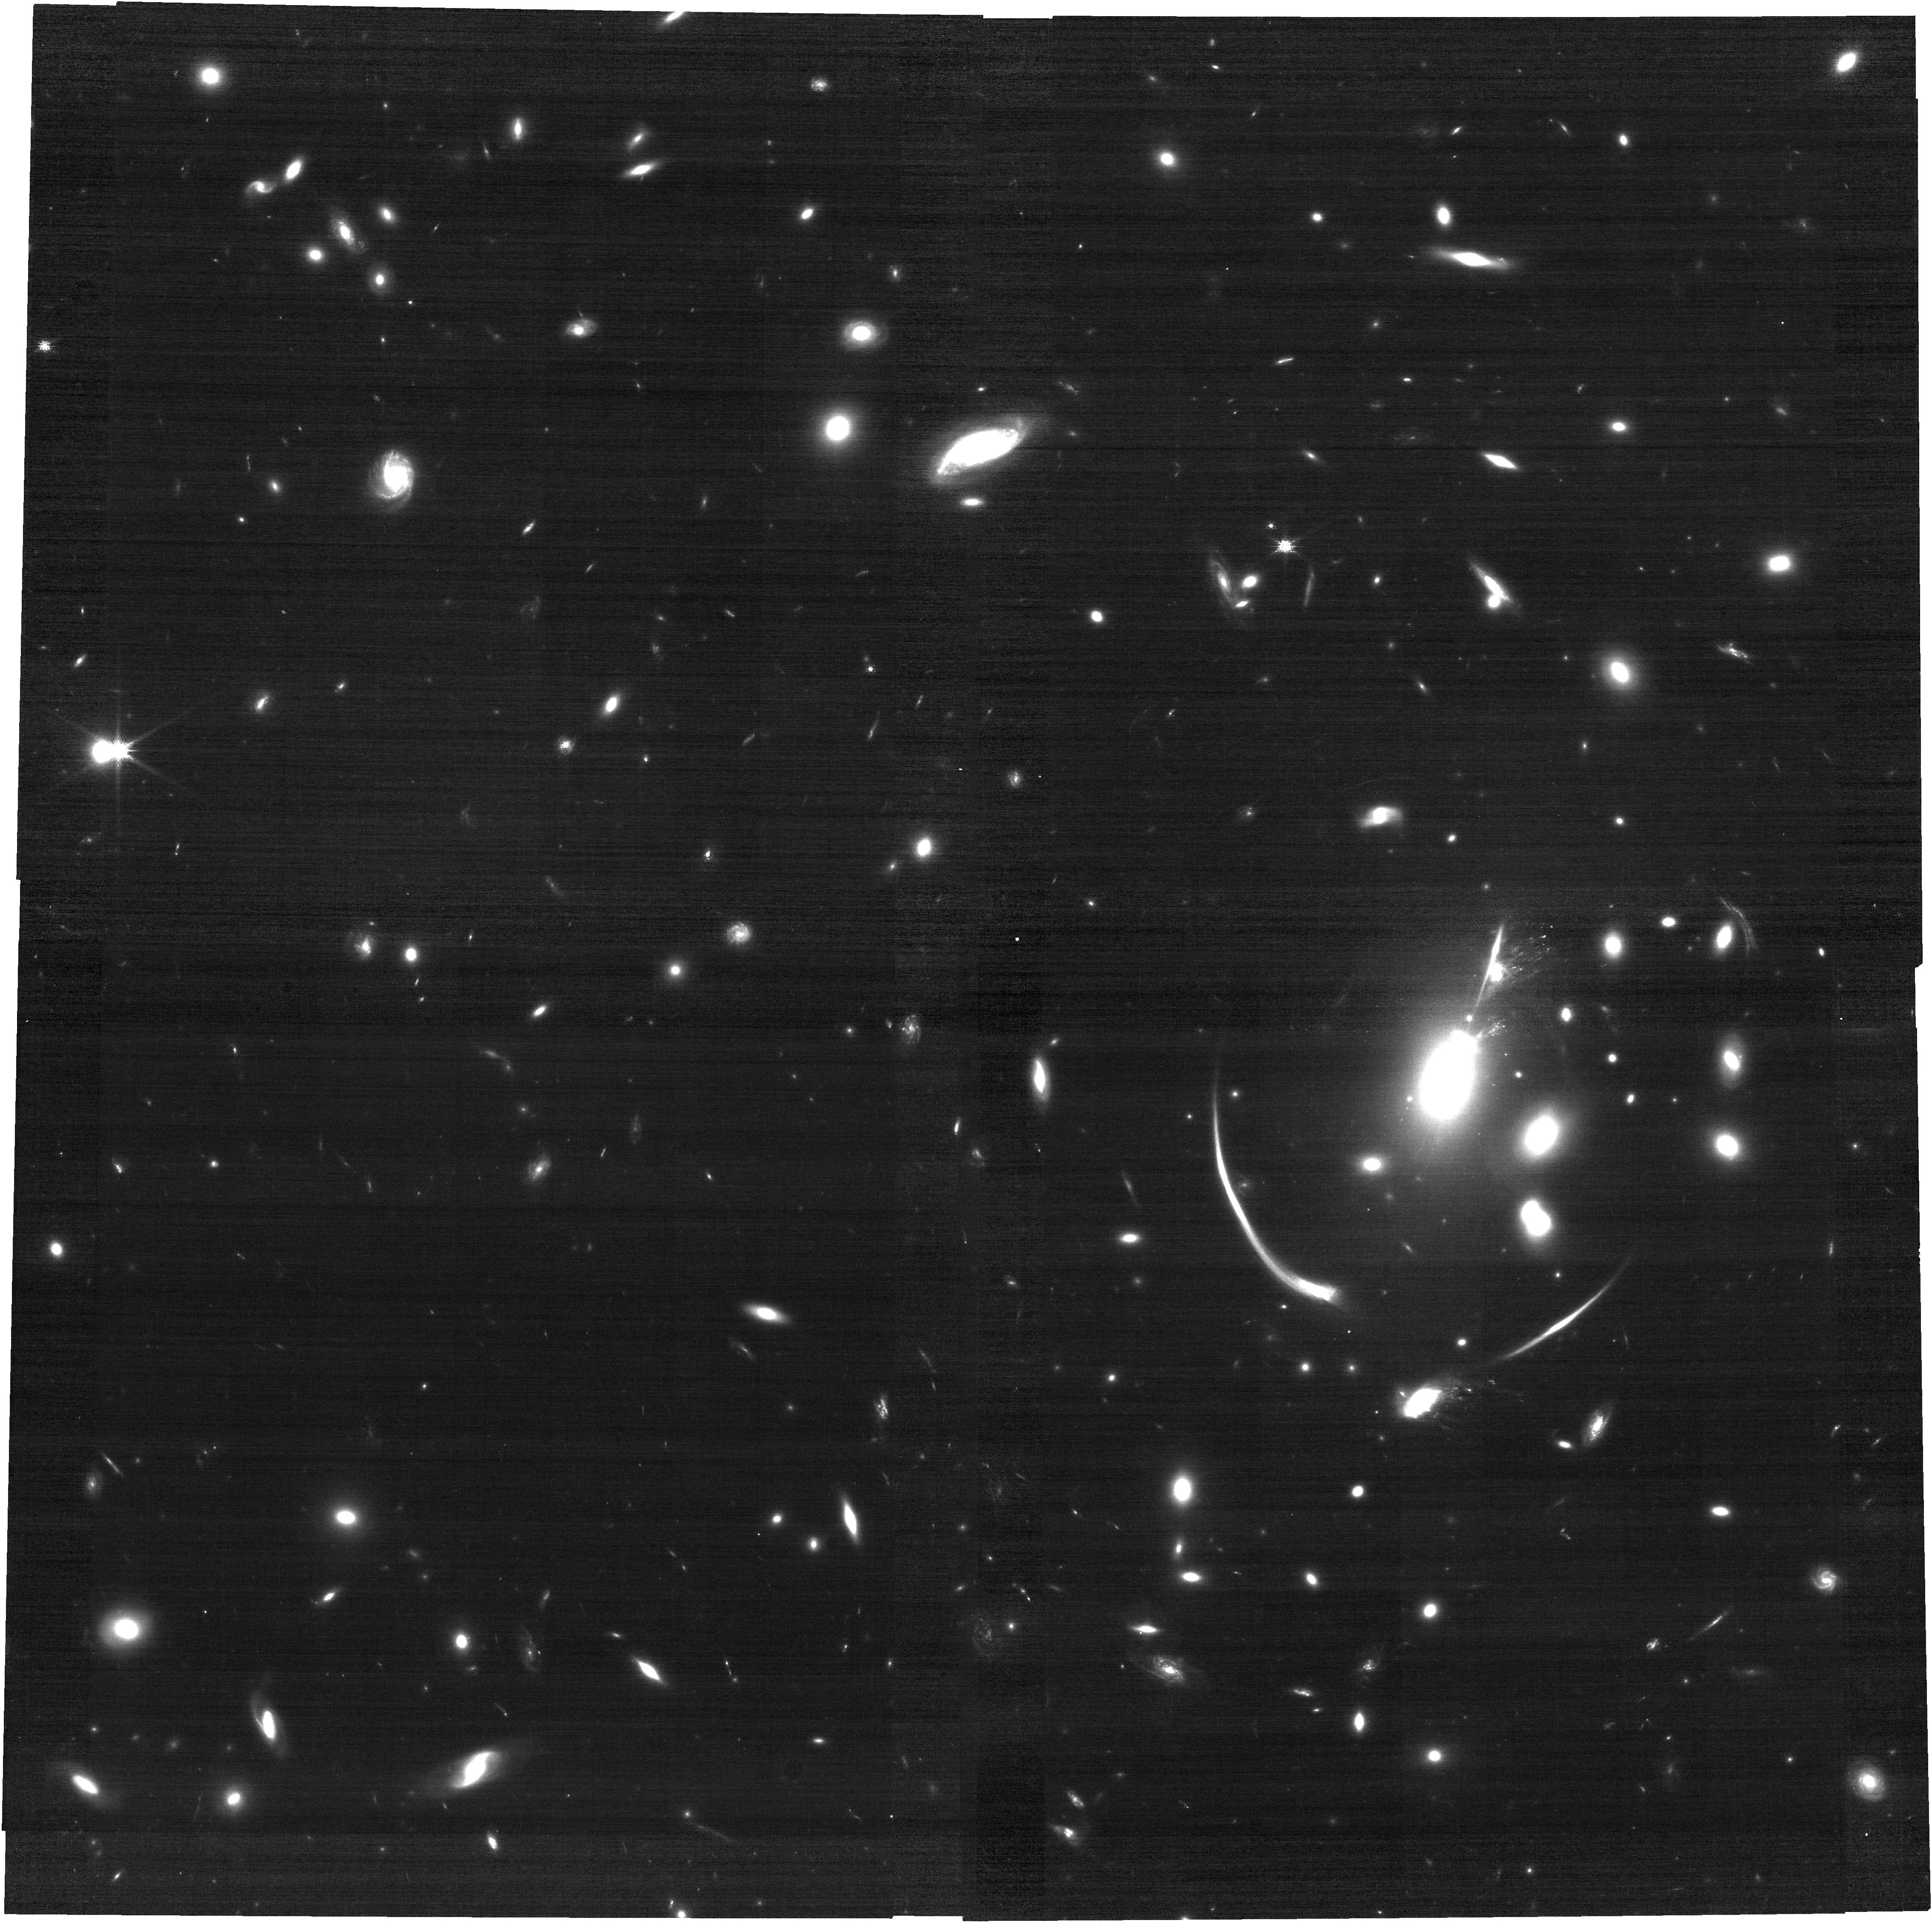
Target: Requiem2
Instrument: NIRCAM
Filter: F115W
Exposure: 26 min
Observation ID: jw06549-o002_t001_nircam_clear-f115w

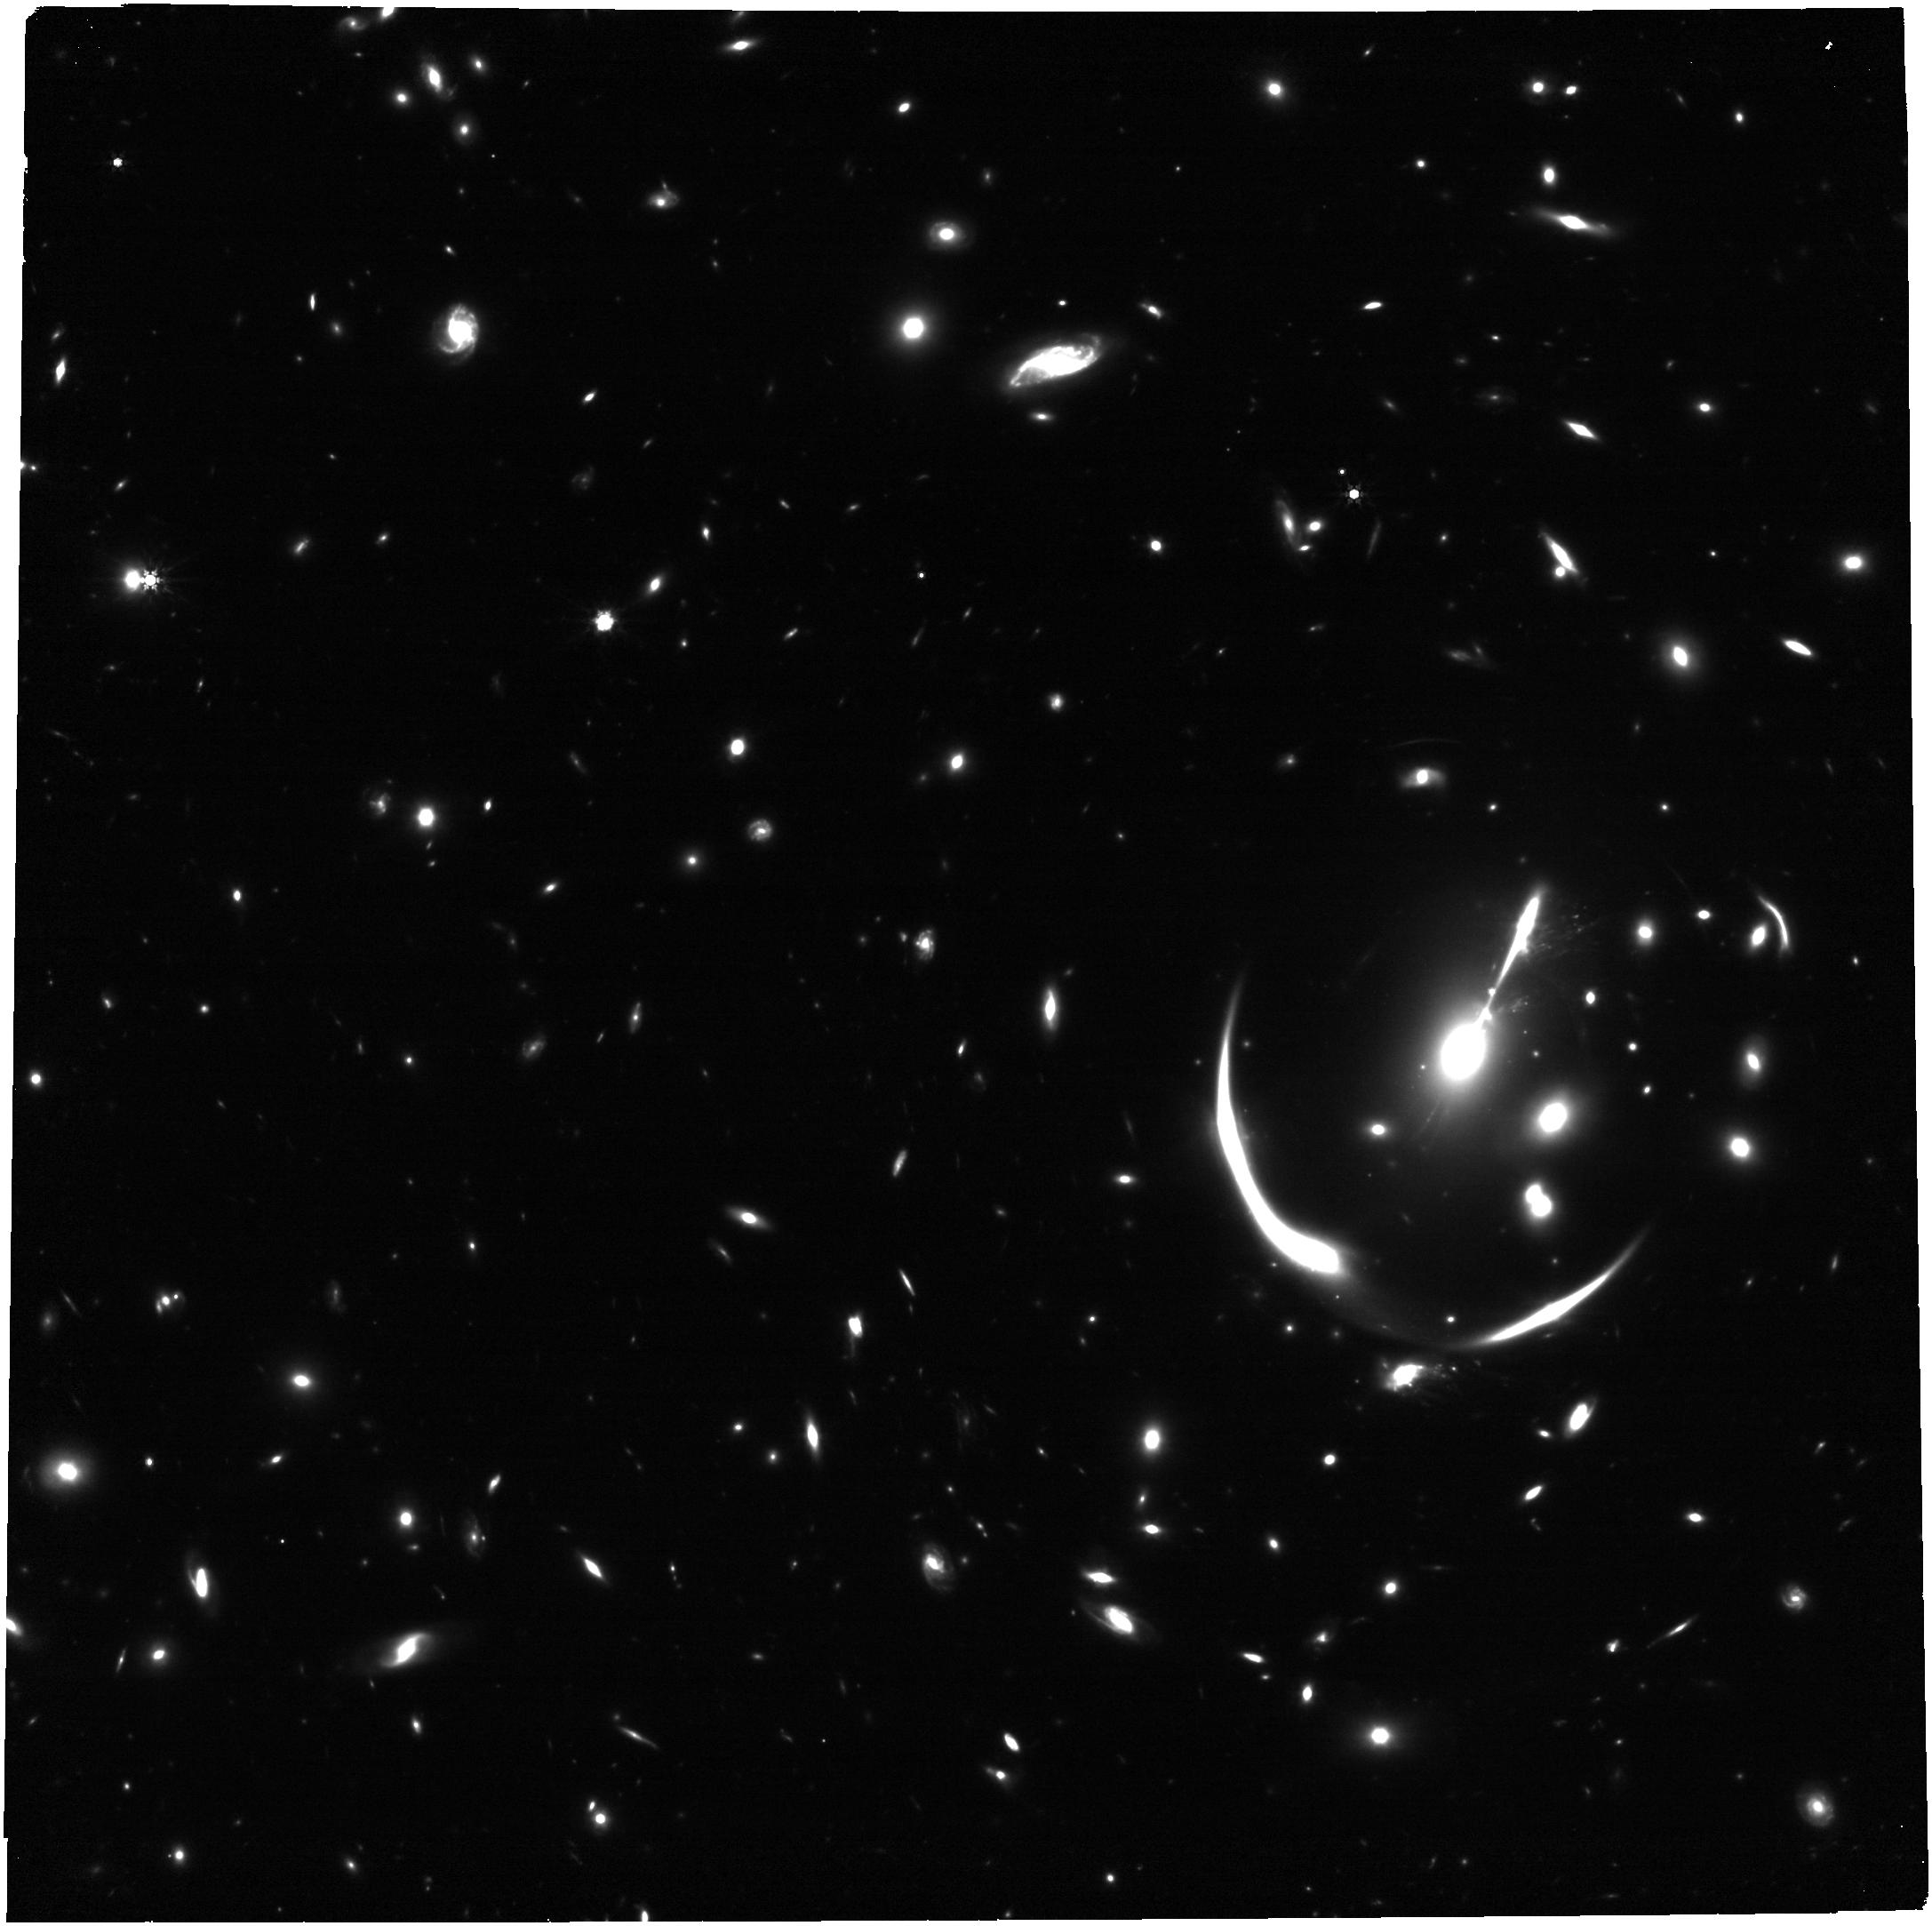
Target: Requiem2
Instrument: NIRCAM
Filter: F444W
Exposure: 26 min
Observation ID: jw06549-o003_t001_nircam_clear-f444w

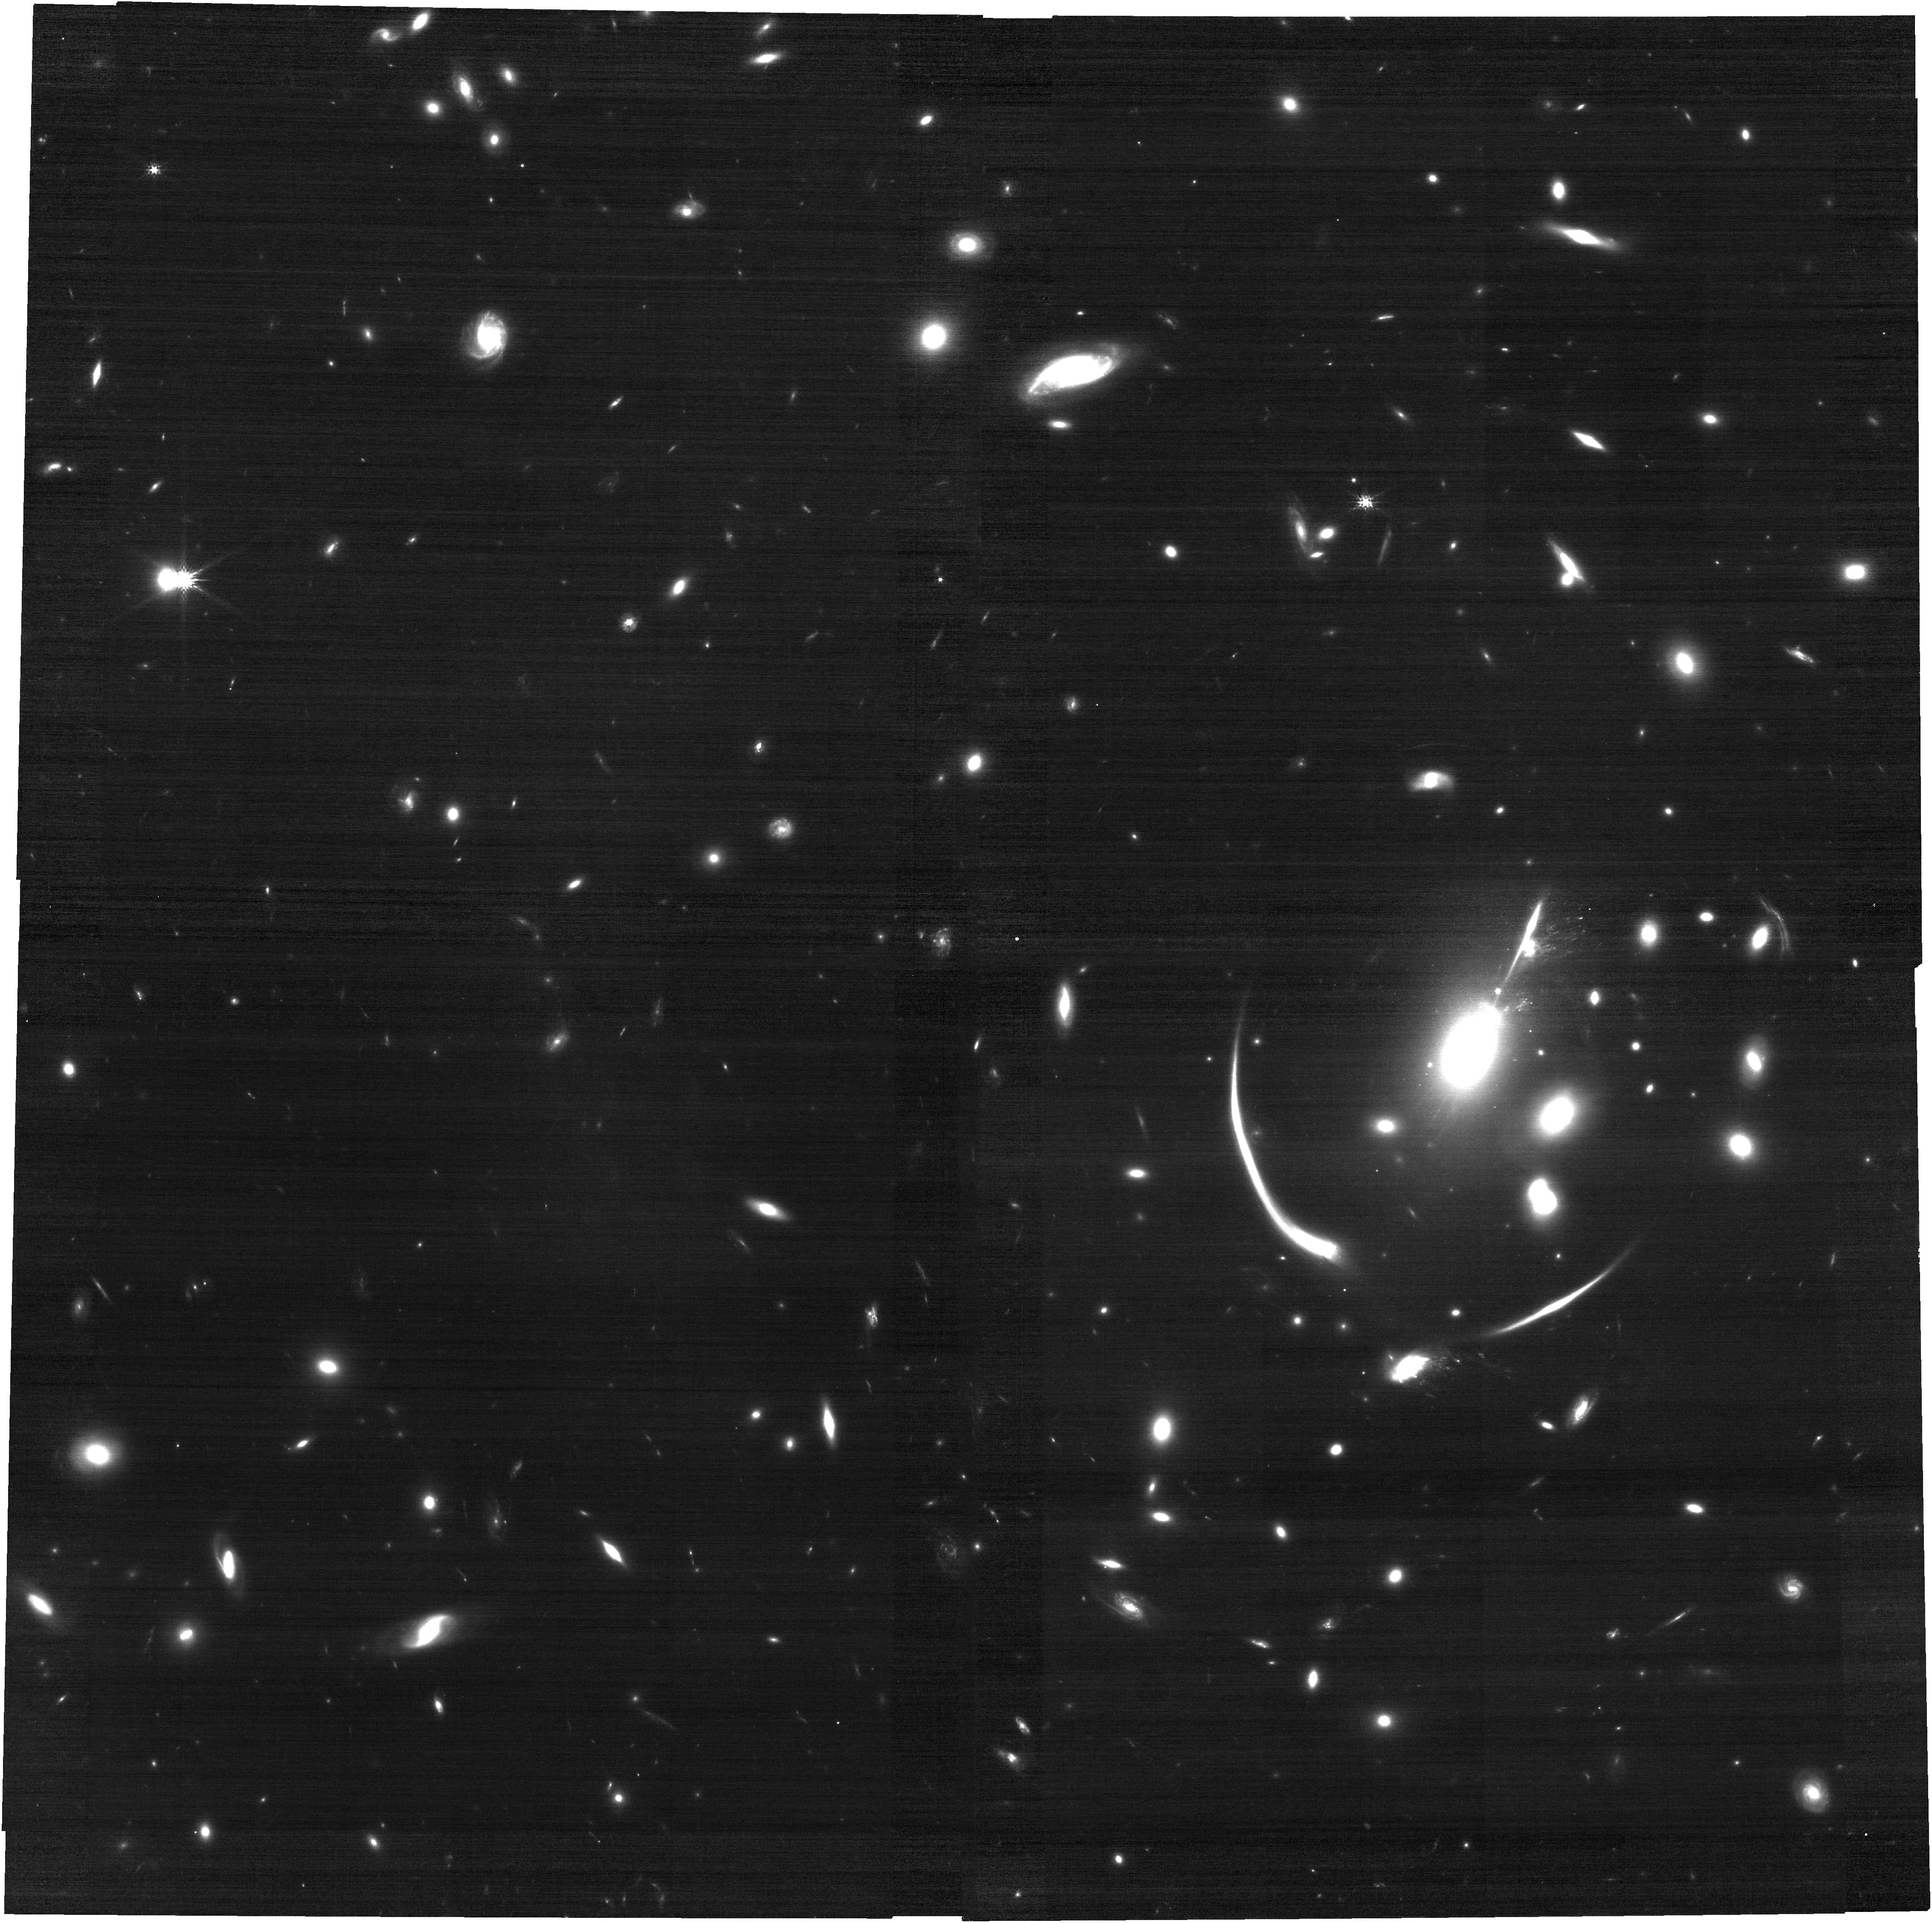
Target: Requiem2
Instrument: NIRCAM
Filter: F150W
Exposure: 17 min
Observation ID: jw06549-o003_t001_nircam_clear-f150w

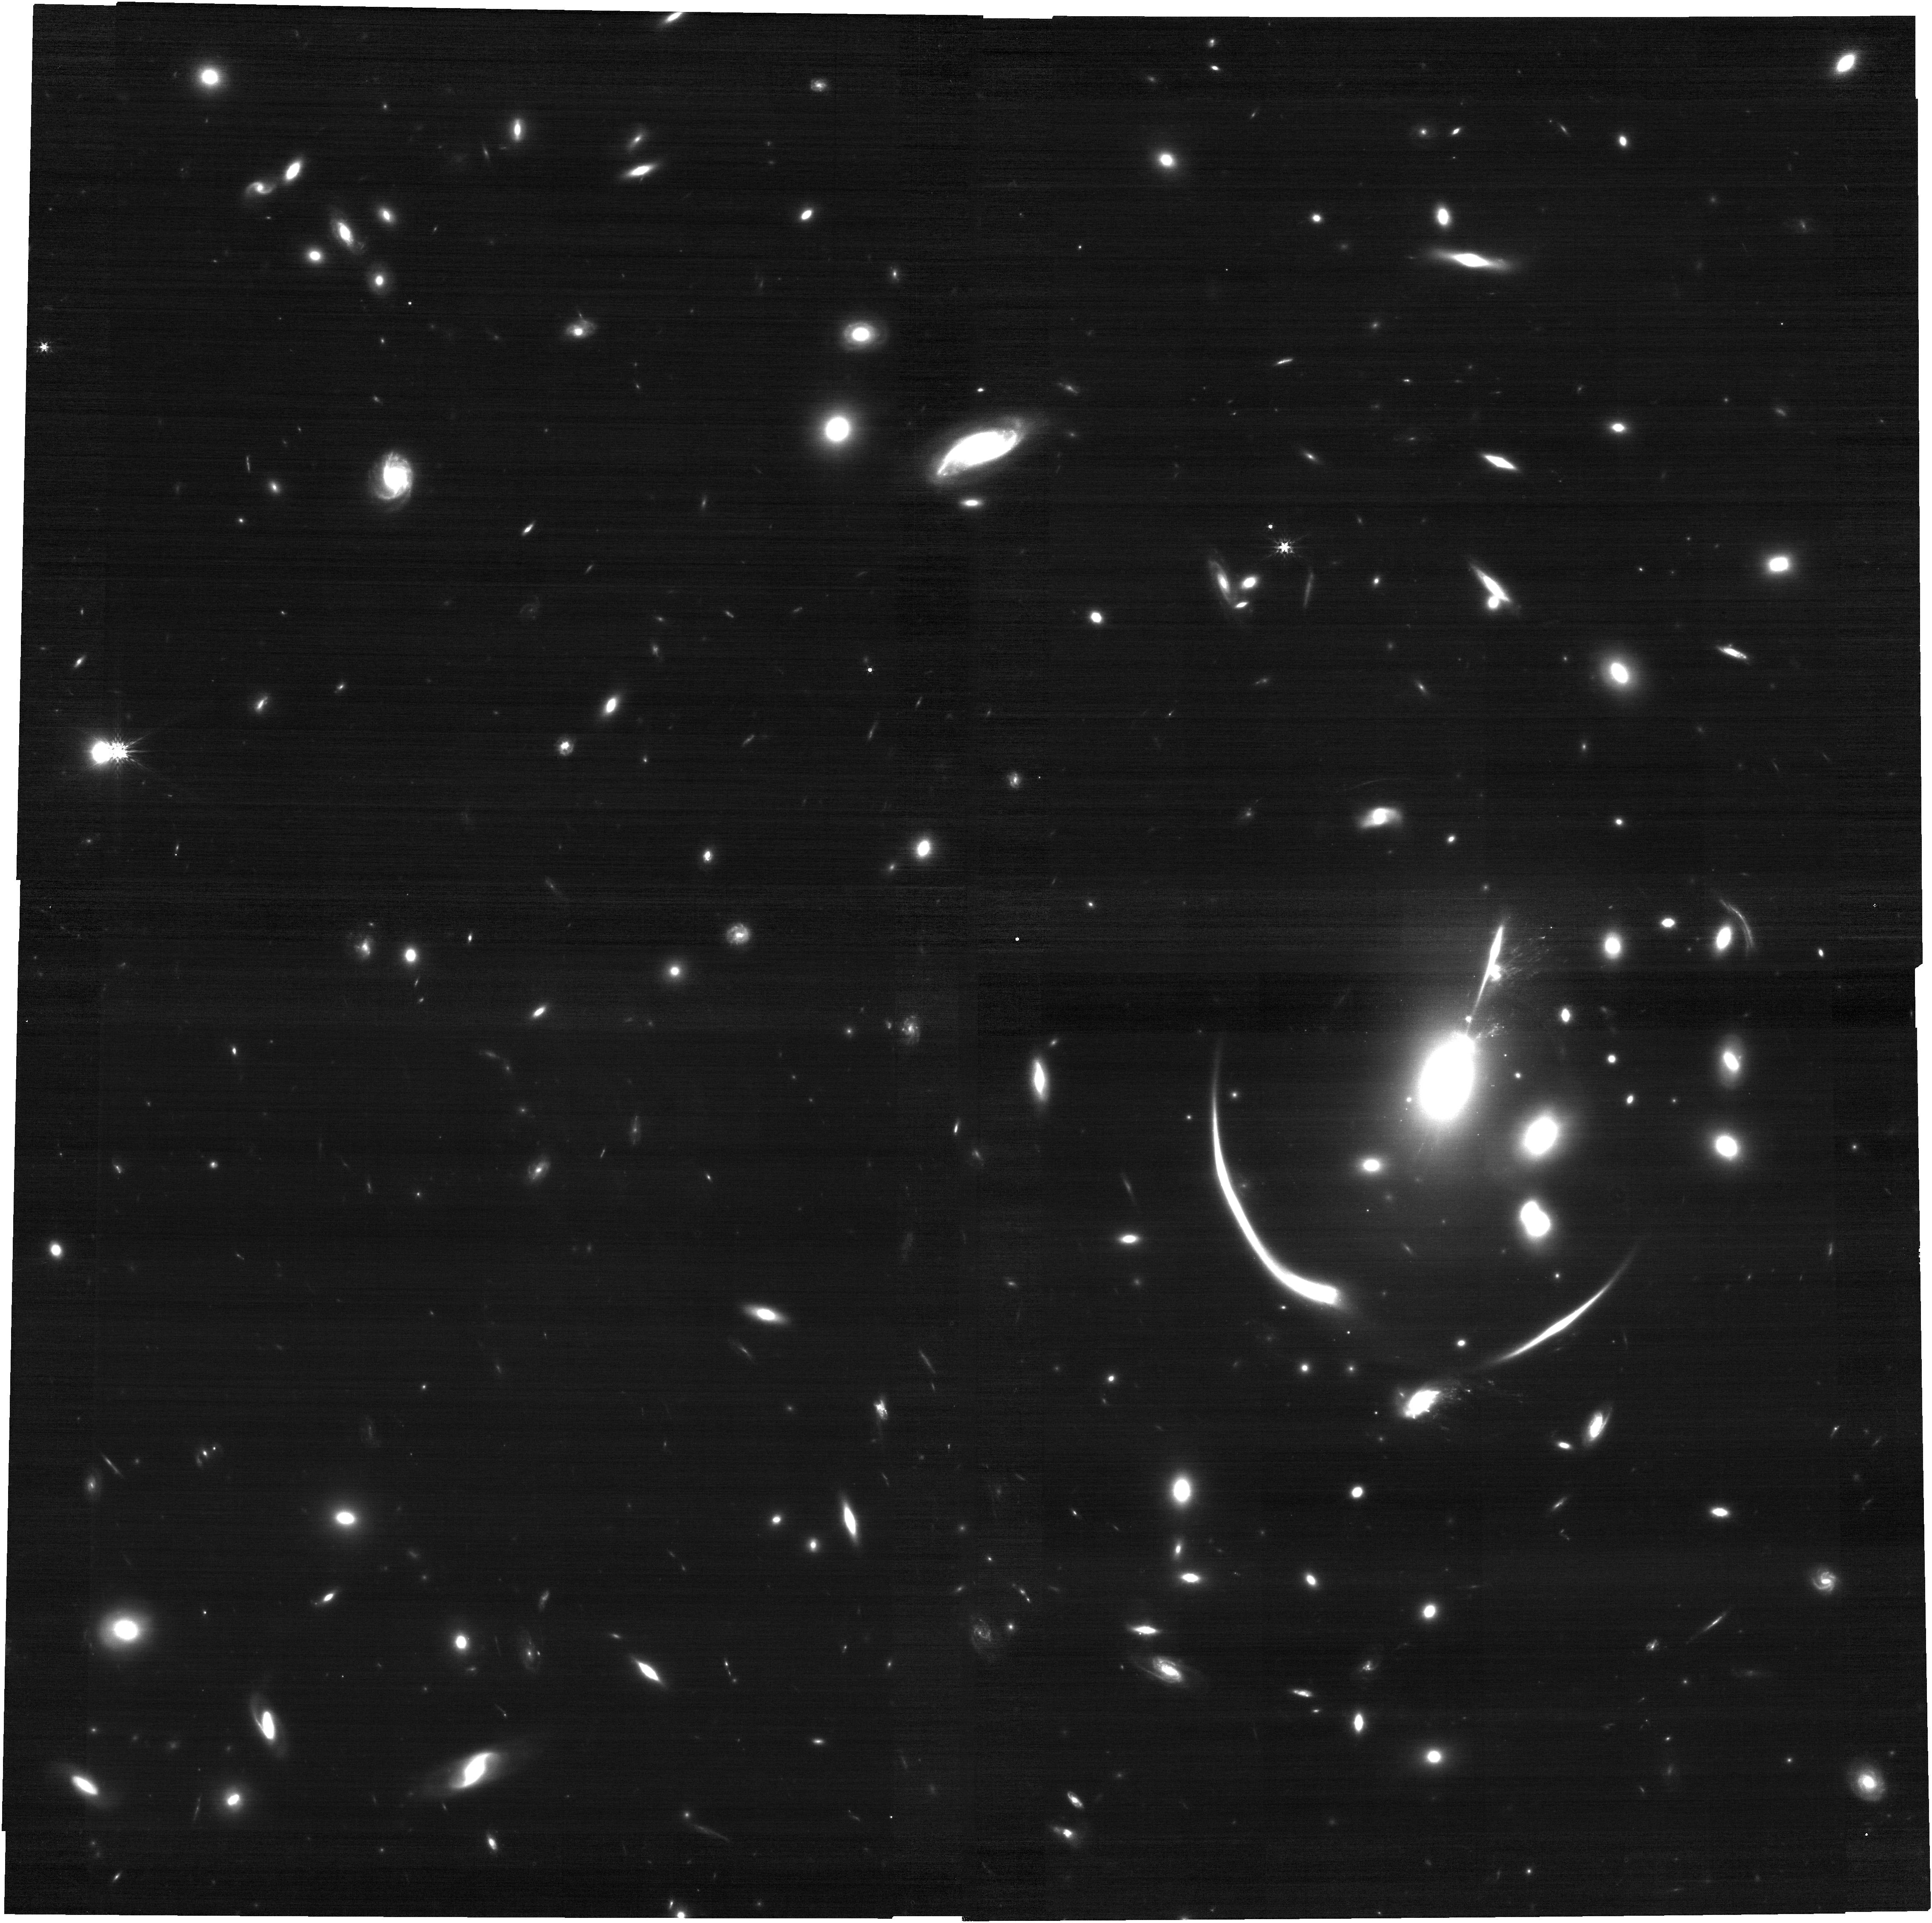
Target: Requiem2
Instrument: NIRCAM
Filter: F200W
Exposure: 17 min
Observation ID: jw06549-o002_t001_nircam_clear-f200w

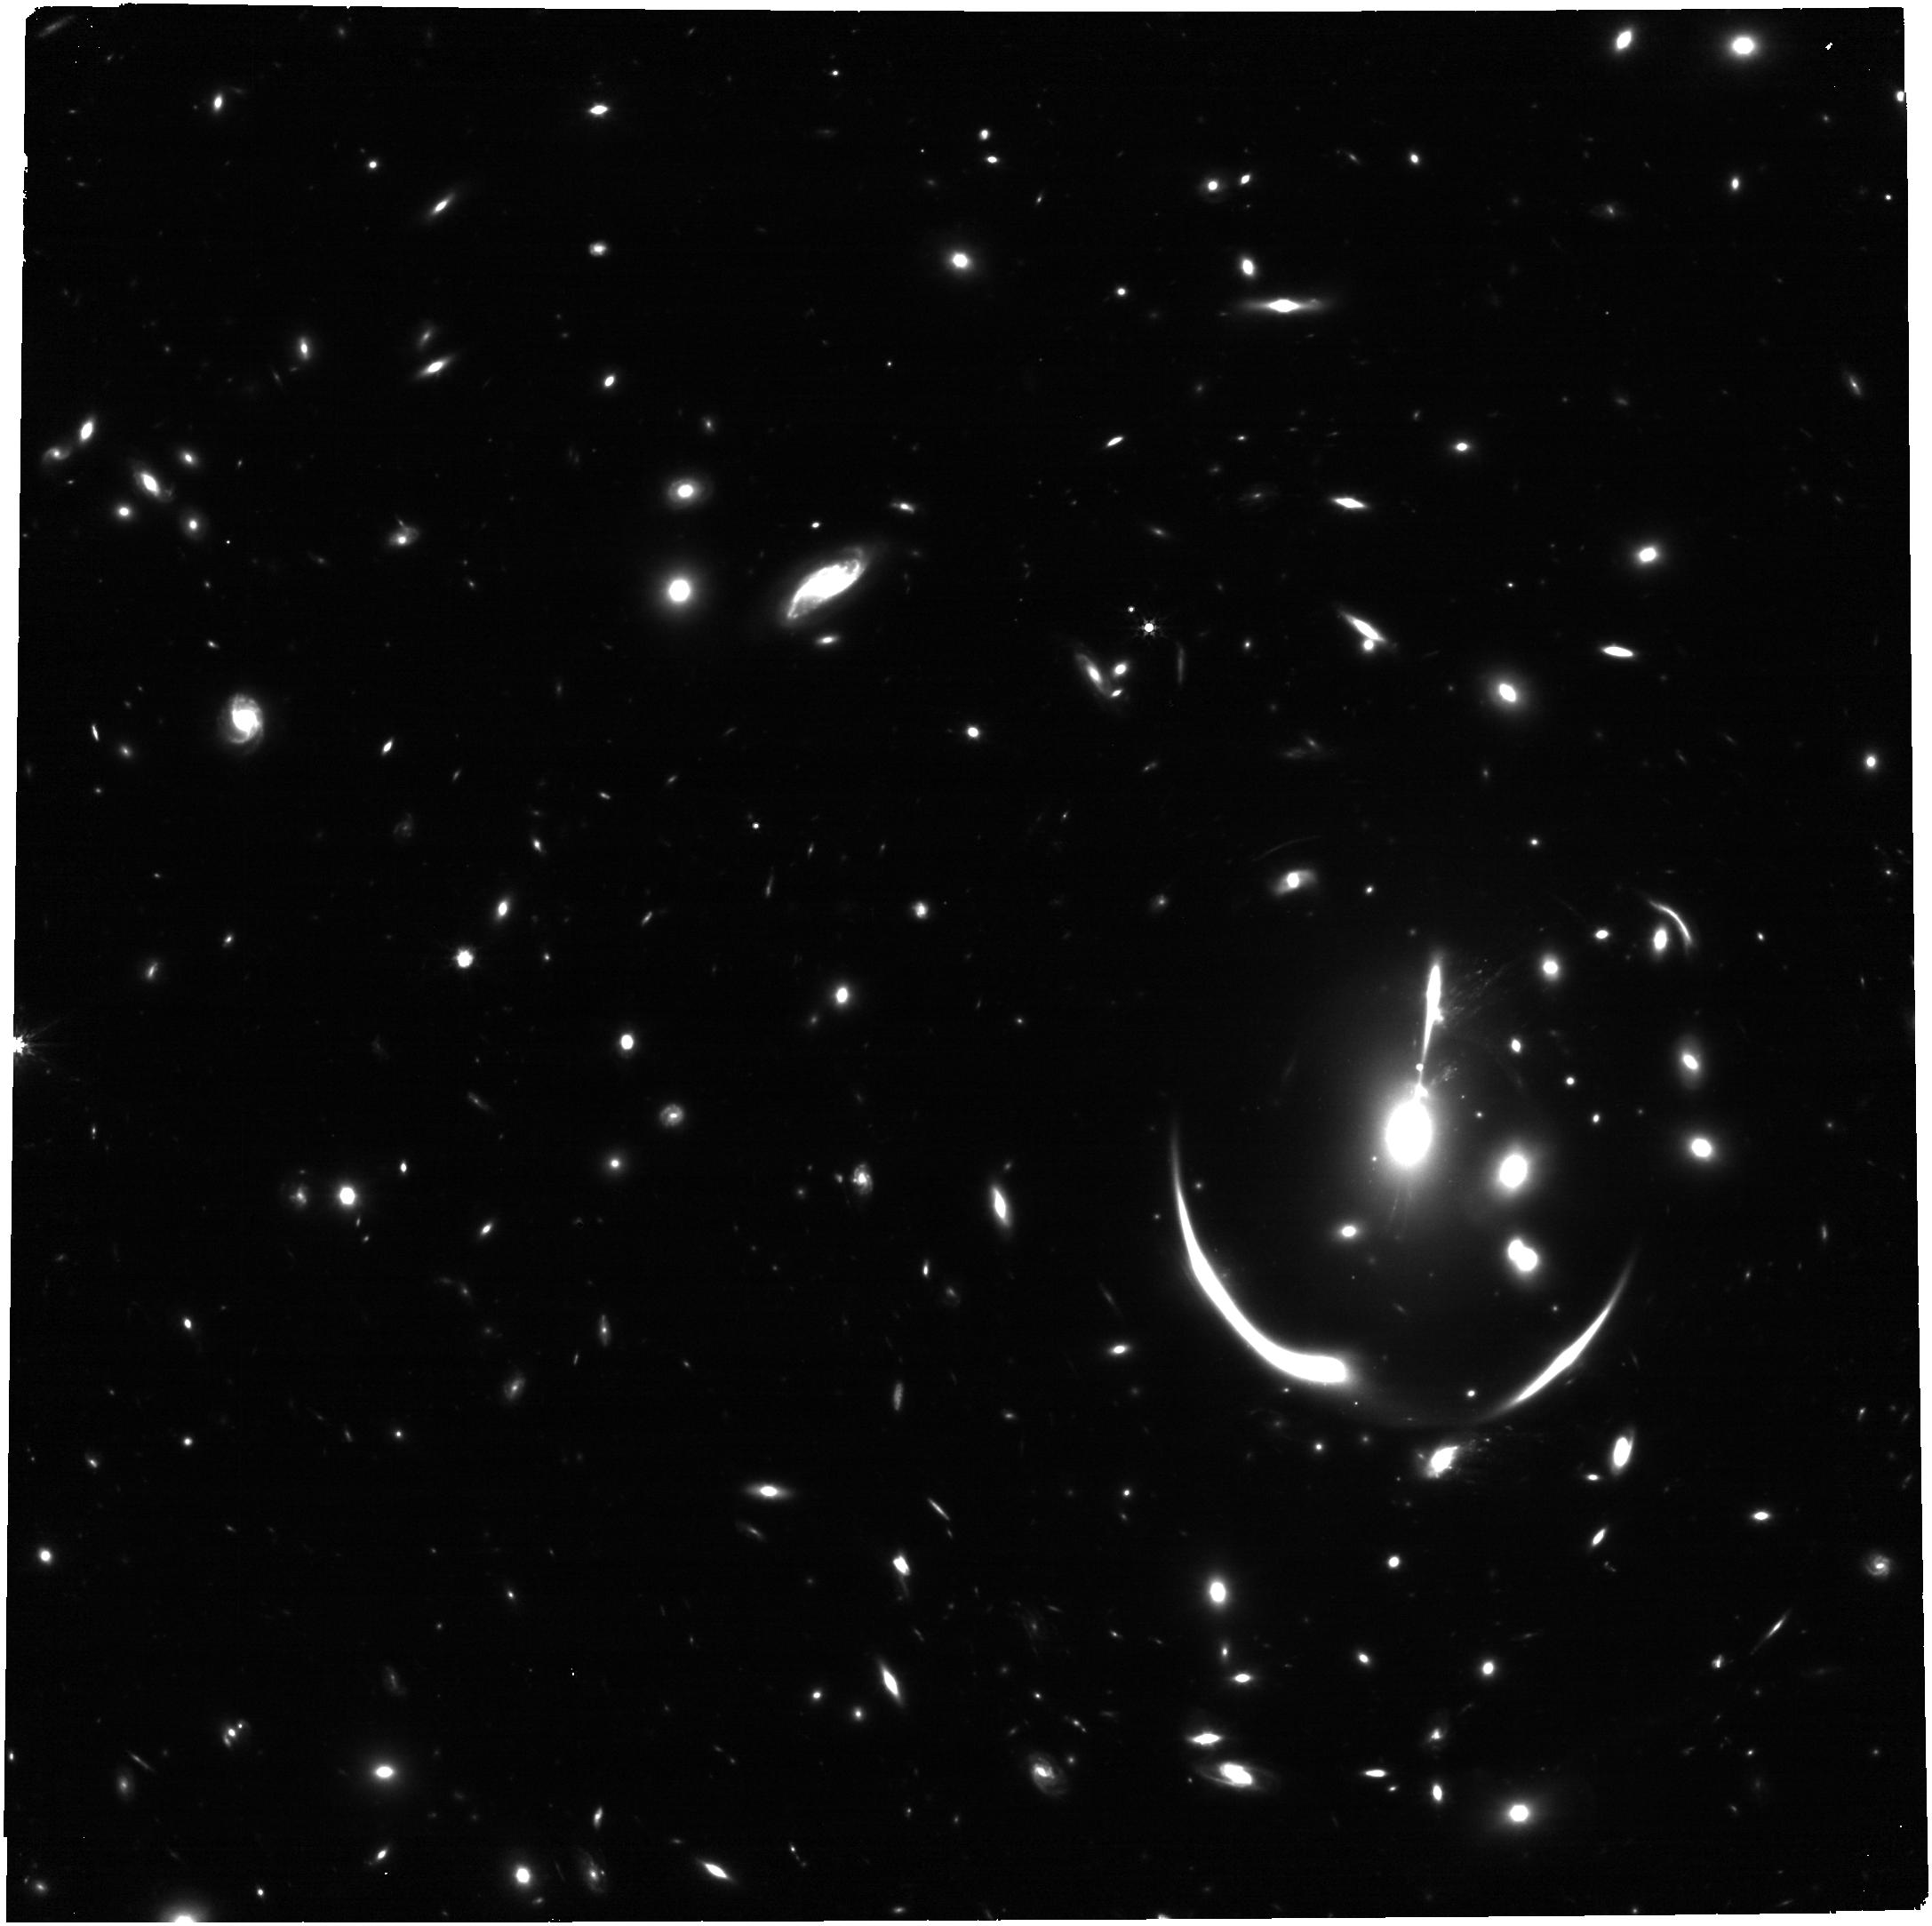
Target: Requiem2
Instrument: NIRCAM
Filter: F356W
Exposure: 14 min
Observation ID: jw06549-o001_t001_nircam_clear-f356w

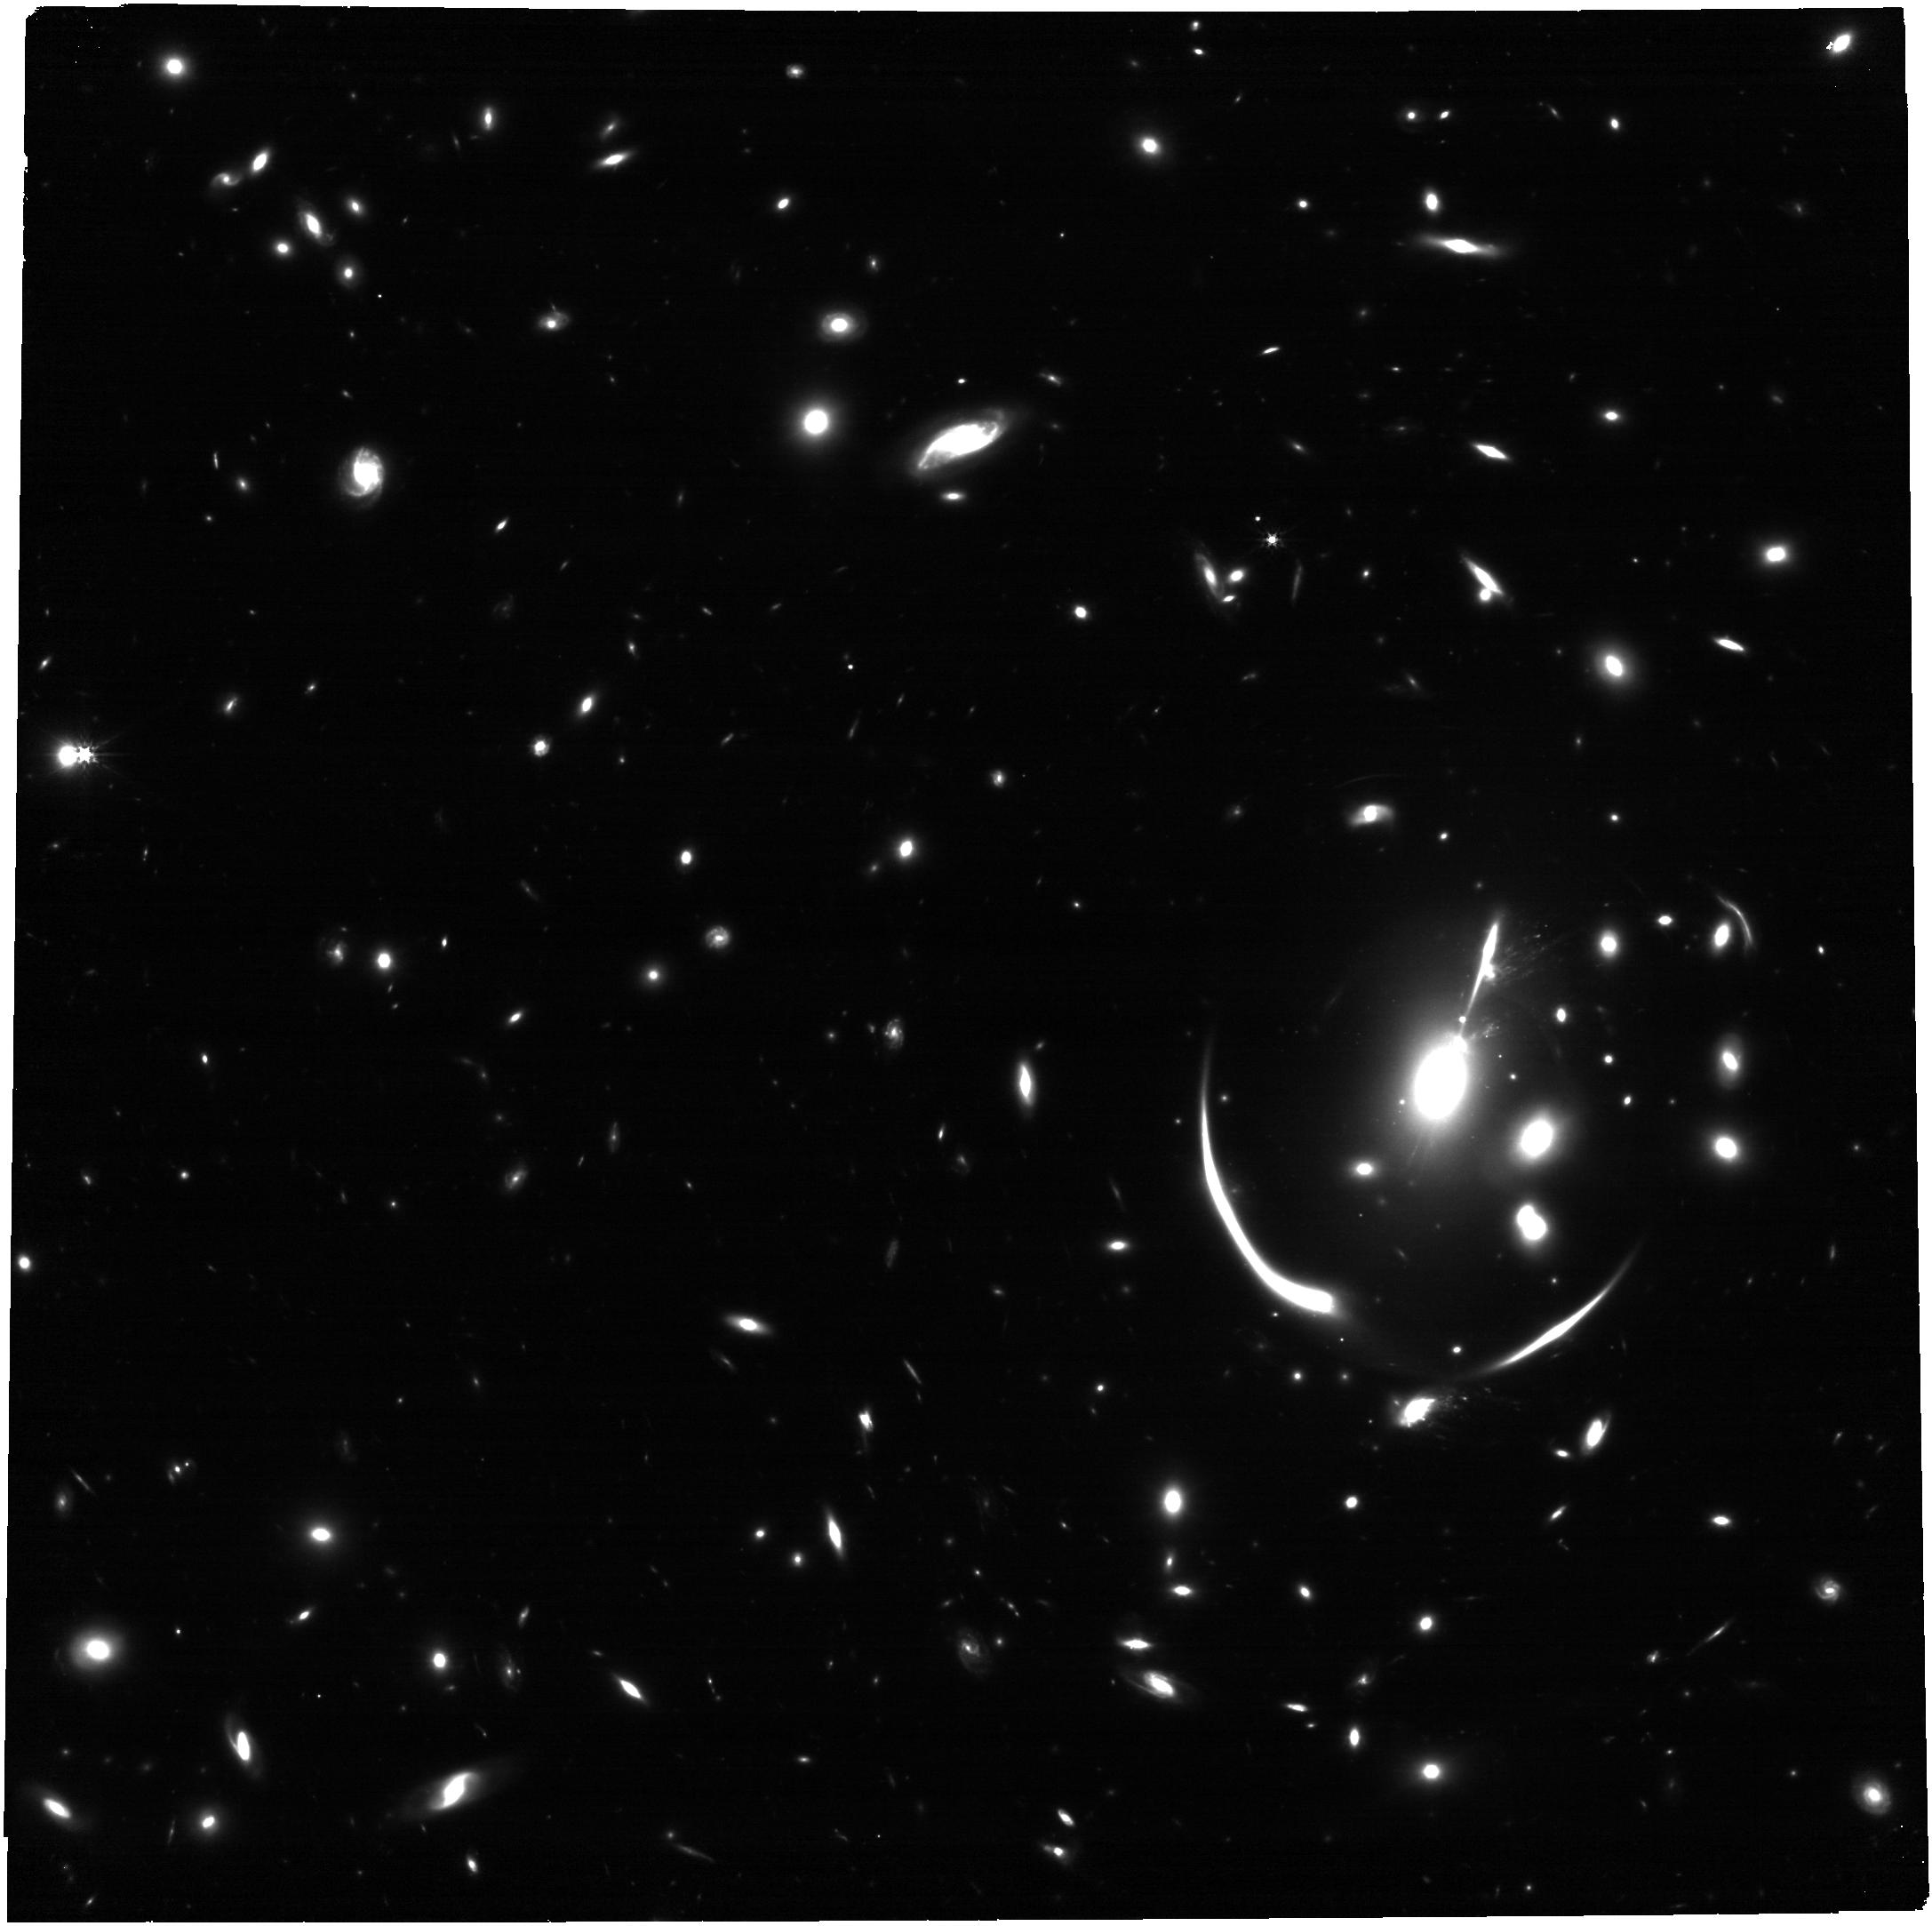
Target: Requiem2
Instrument: NIRCAM
Filter: F277W
Exposure: 17 min
Observation ID: jw06549-o002_t001_nircam_clear-f277w

Lensed Supernova Encore at z=2! The First Galaxy to Host Two Multiply-Imaged Supernovae (PI: Pierel, Justin)

A bright z = 1.95 supernova (SN) candidate was discovered in JWST/NIRCam imaging acquired on 2023 November 17. The source, which is quintuply-imaged as a result of strong gravitational lensing by a foreground cluster, was detected in two of the four locations and, remarkably, shares a host galaxy with a previous lensed SN. We therefore name this SN, “Encore”. This would make the cluster (MACS J0138.0-2155) the first known system to produce more than one multiply-imaged SN and, for the first time in history, enable multiple enhanced tests impossible until now. Moreover, based on the host galaxy properties alone, the previous lensed SN (SN Requiem) was given a ∼ 70% probability of being Type Ia (SN Ia), and we therefore adopt the same probability for SN Encore. Considering the rarity of finding multiple SNe Ia in the same host galaxy, compounded with the extreme rarity of lensed SNe, this discovery is truly surprising. This is easily the most distant case of a galaxy hosting two likely SNe Ia (previously z~0.6), providing a novel opportunity to probe the role of interstellar dust in SN Ia cosmology at high-z. Additional observations, only possible with JWST, are needed to confirm the SN type and constrain the light curve parameters, which will also enable an independent measurement of the Hubble Constant (H0) with ~15% precision using the two visible images of the SN. Both SN Requiem and SN Encore have a final image arriving in ~2033, meaning that follow-up now will give us an unprecedented baseline for time delay cosmology in a decade. We request a disruptive turnaround time and 7.25 hours with all overheads for this rare opportunity that must not be missed.